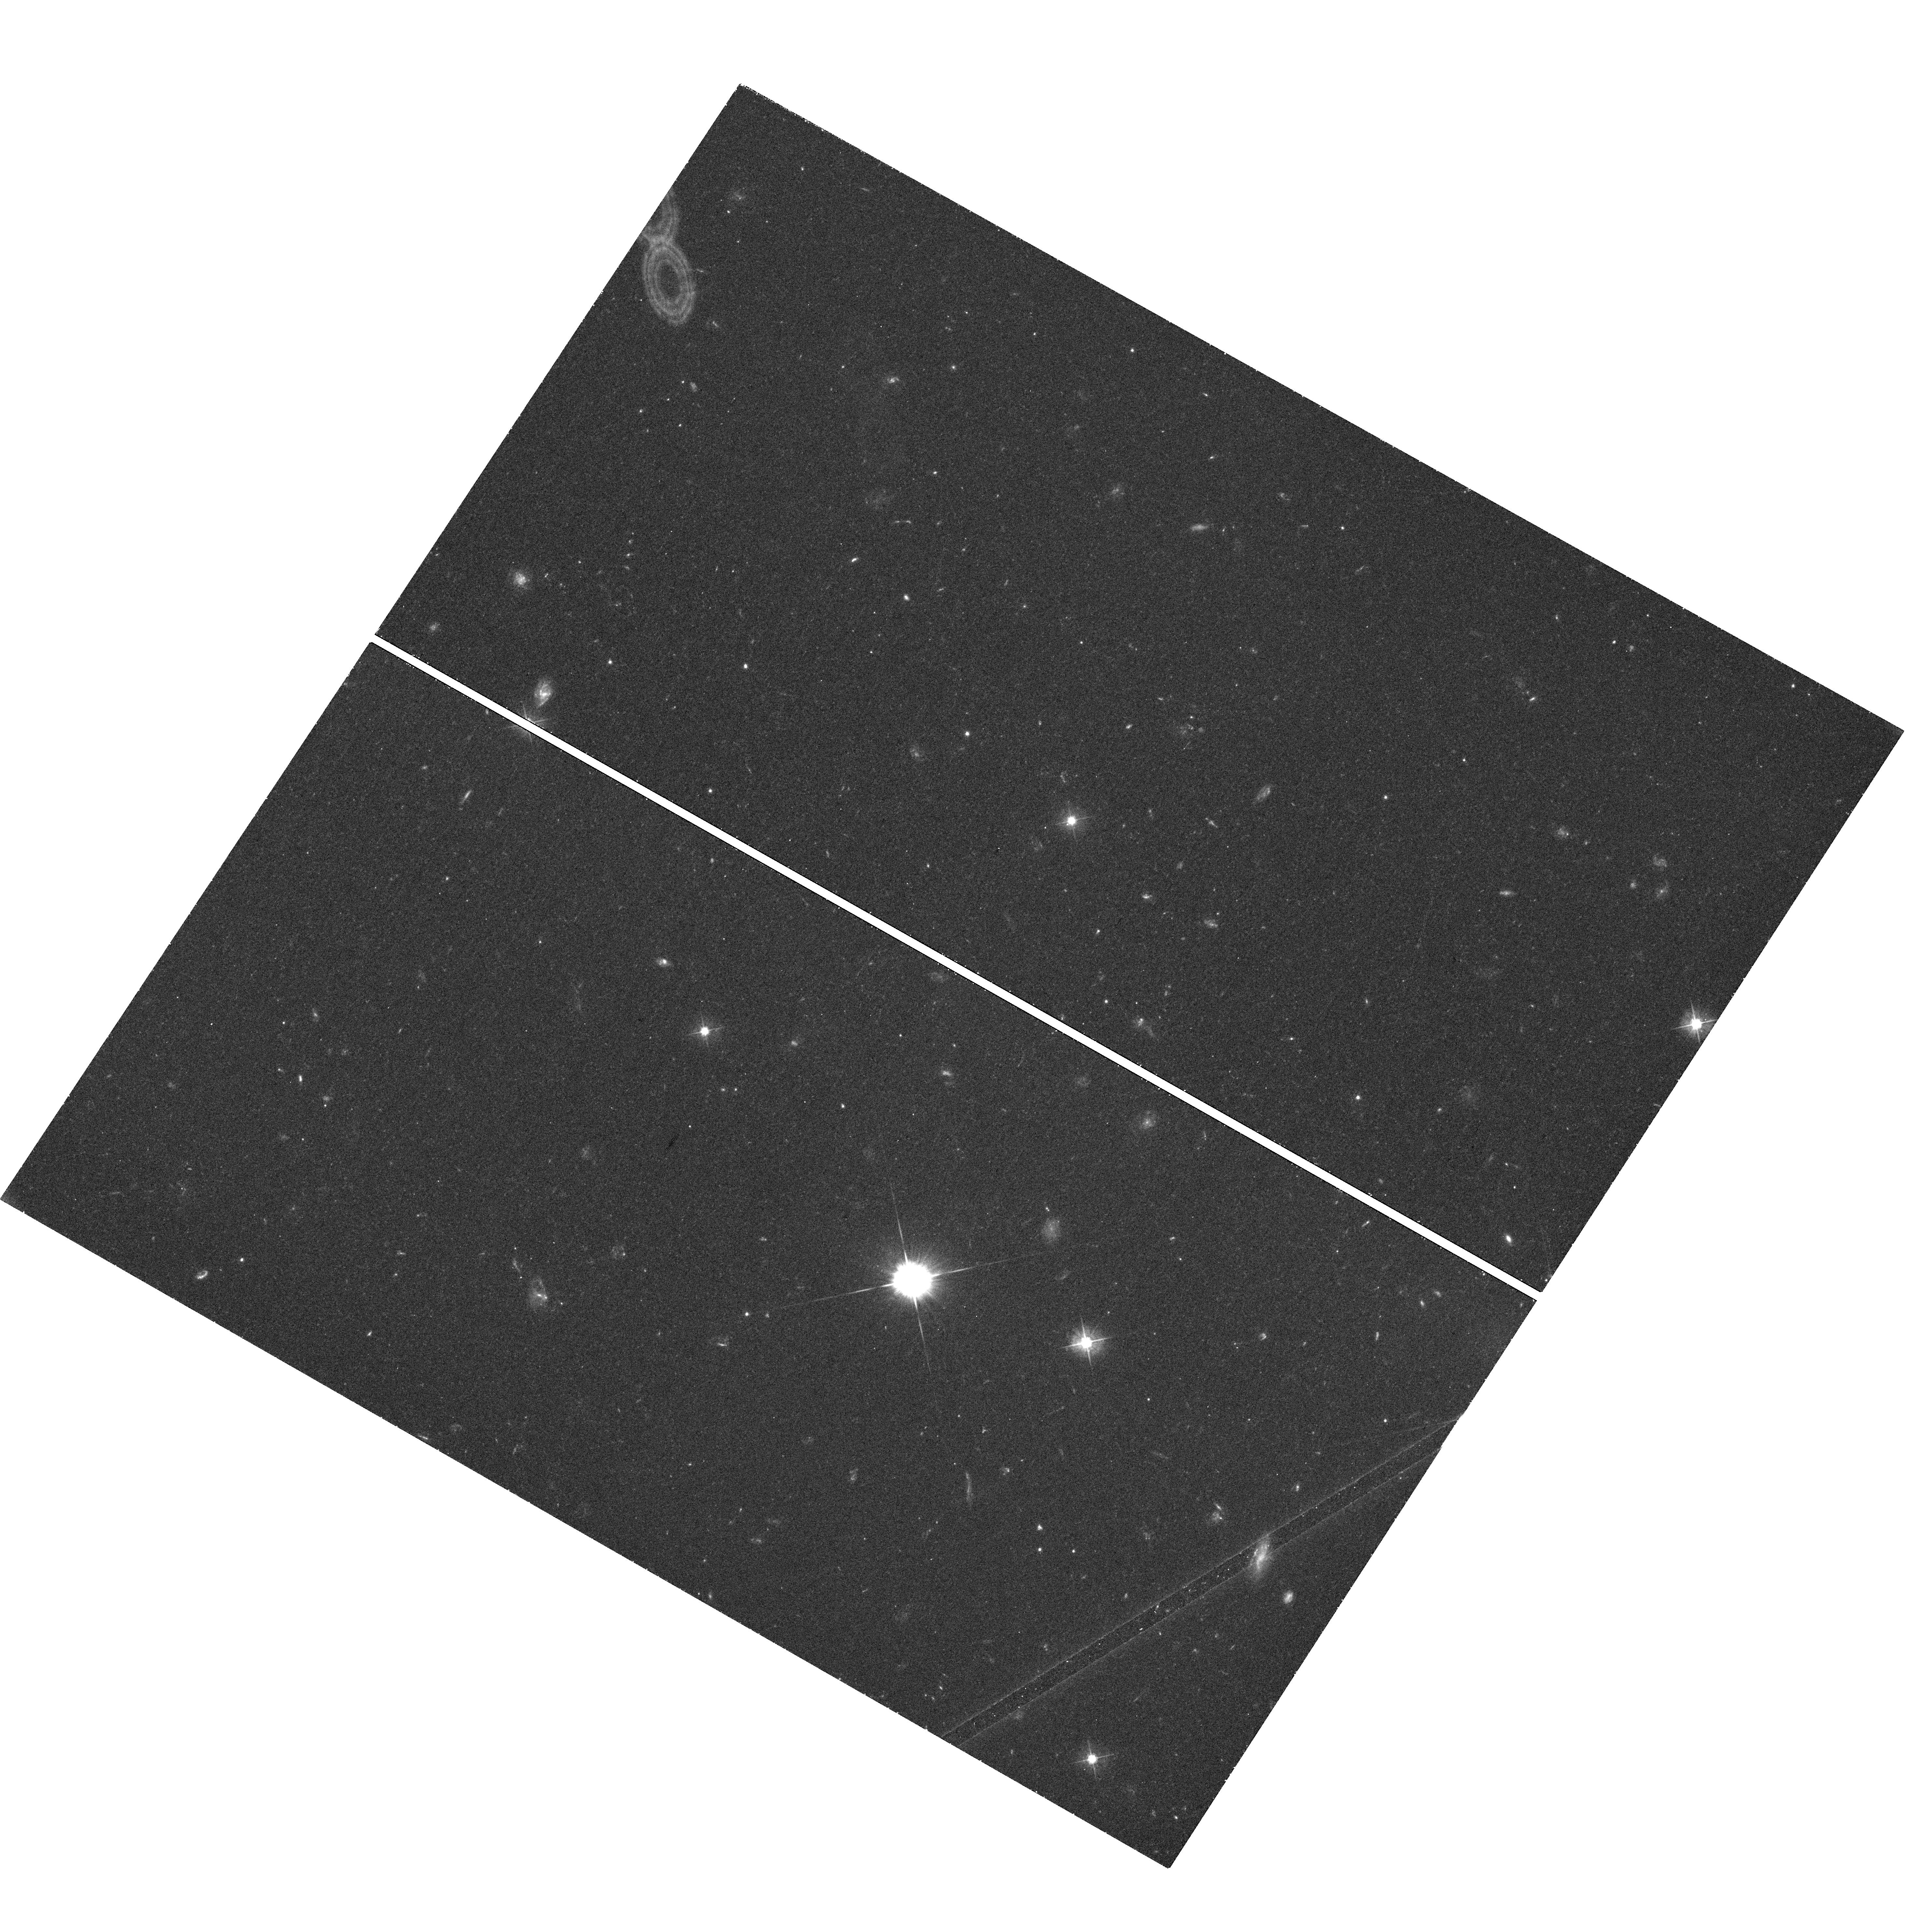
Target: 1045-188. Instrument: WFC3/UVIS. Filter: F475W. Exposure: 46 min. Observation ID: hst_13116_01_wfc3_uvis_f475w_ic6701

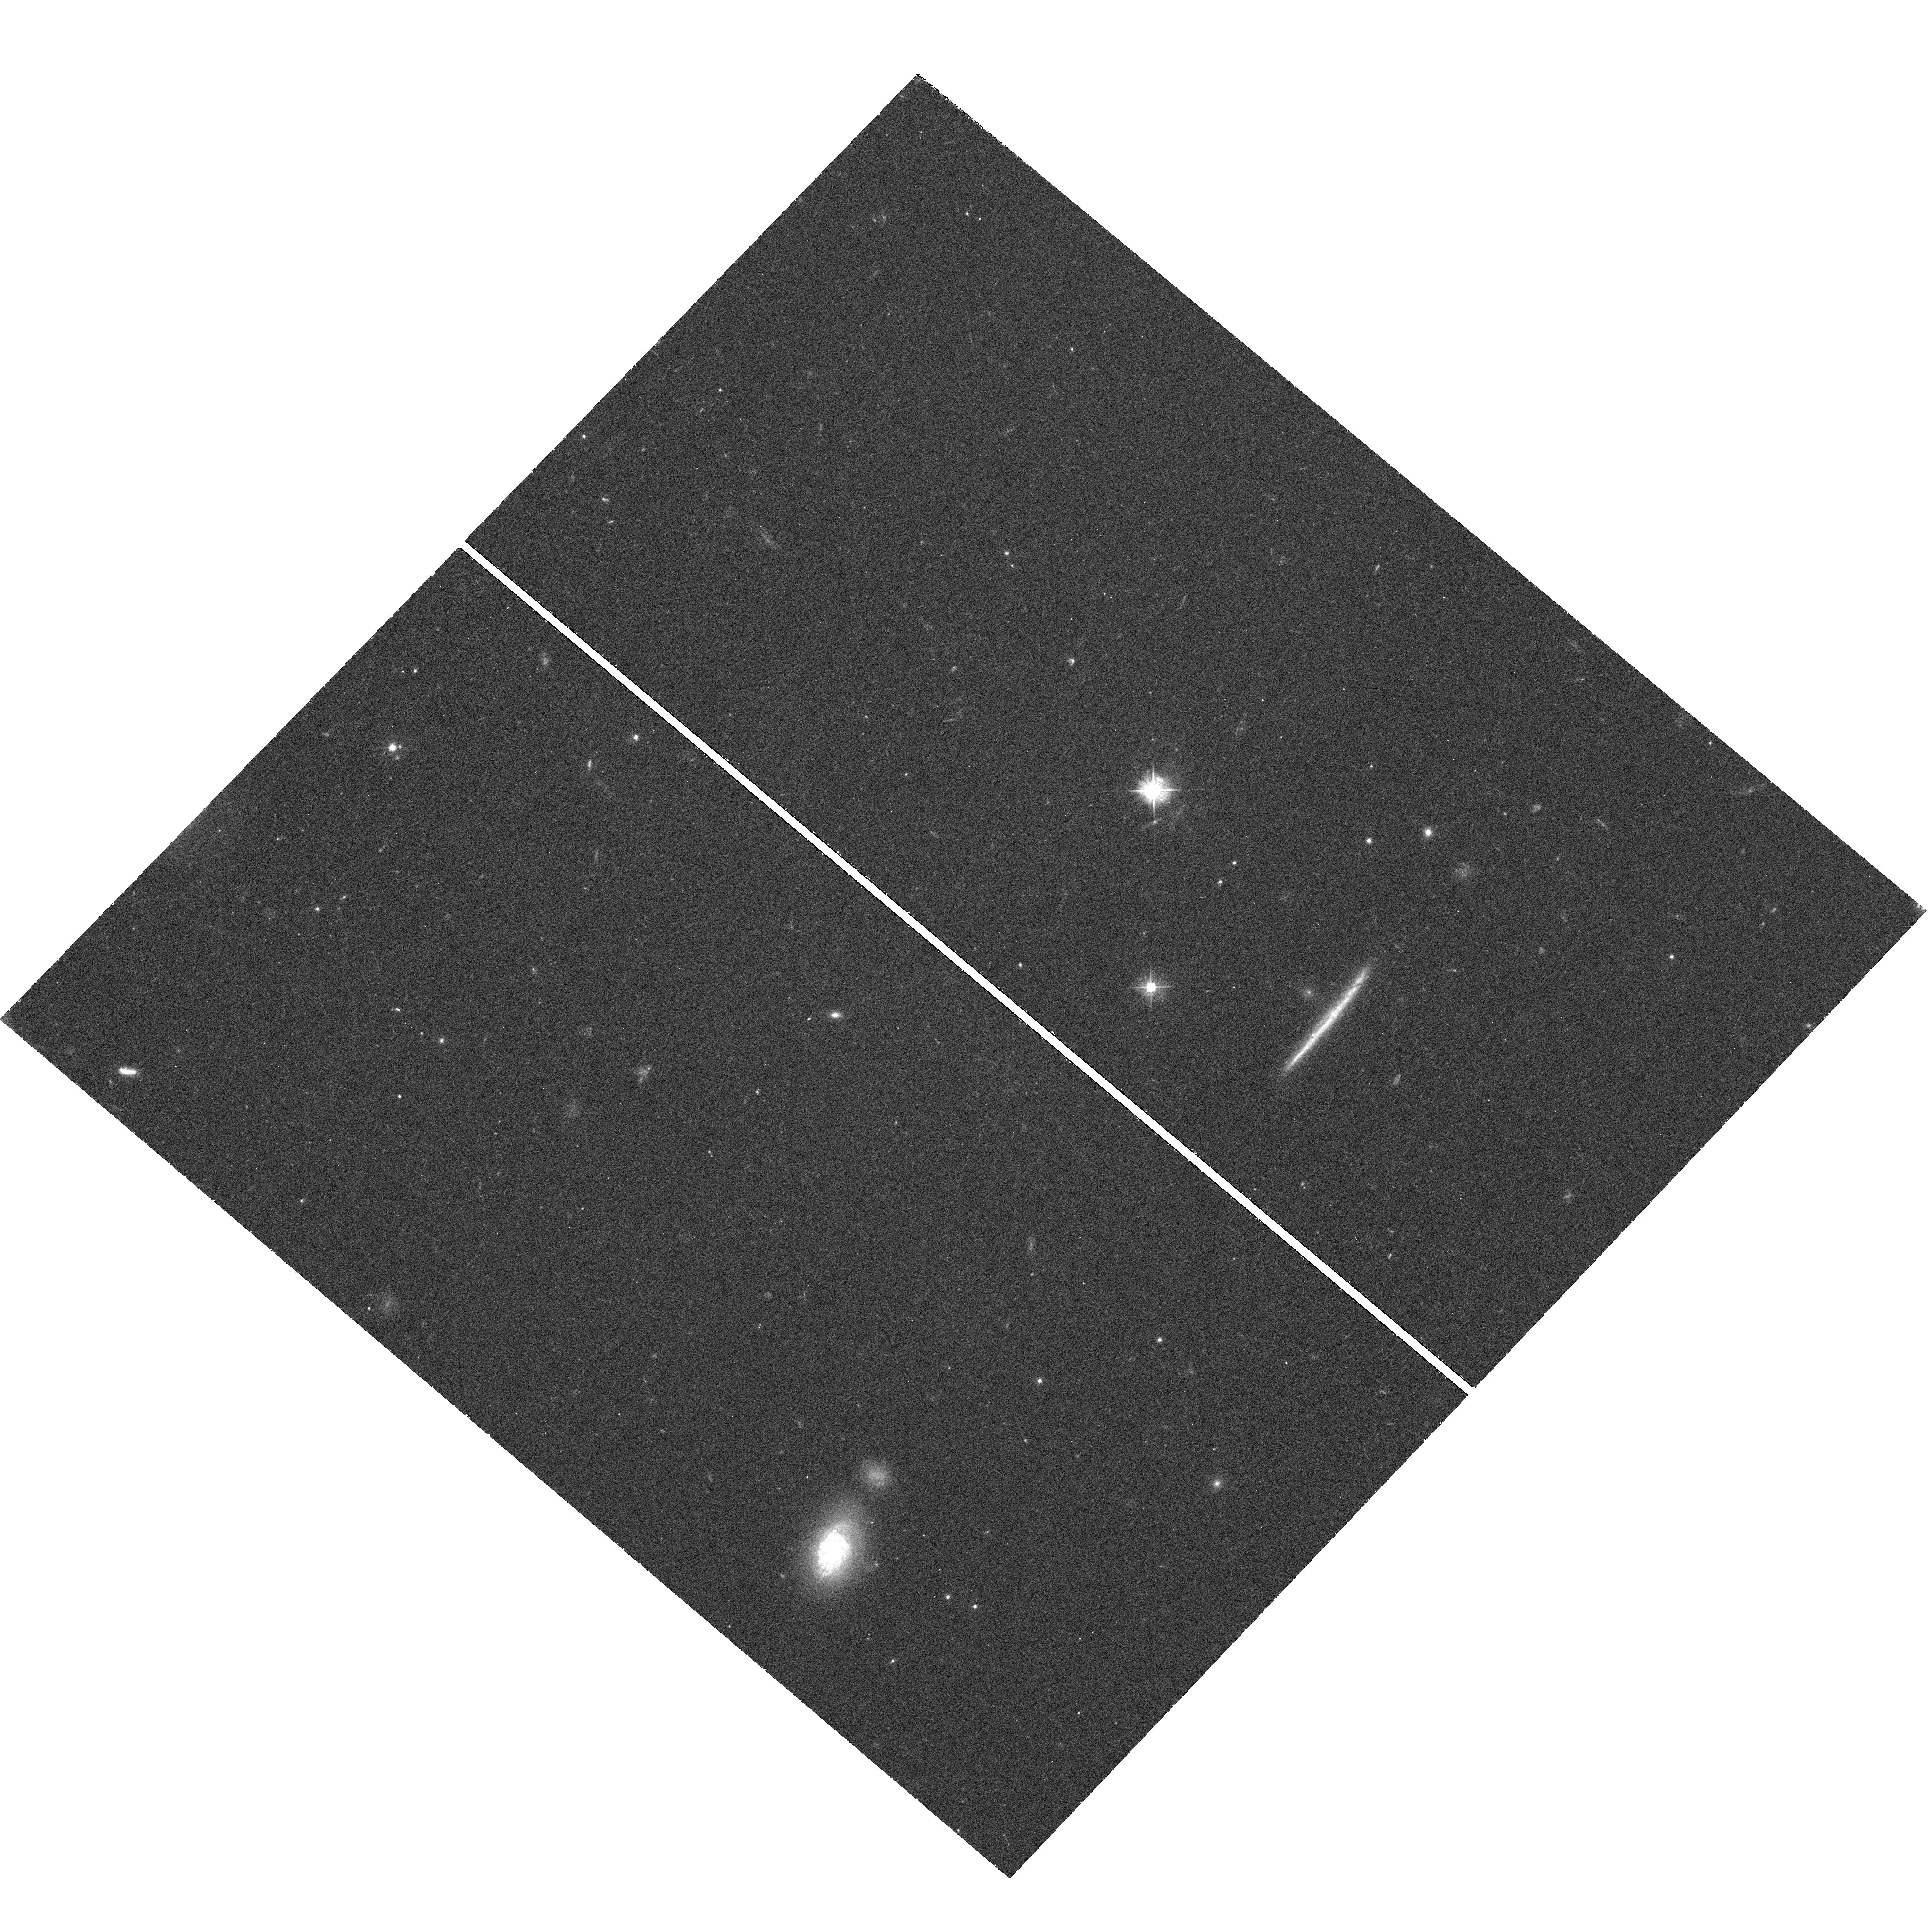
Target: 2216-038. Instrument: WFC3/UVIS. Filter: F475W. Exposure: 46 min. Observation ID: hst_13116_03_wfc3_uvis_f475w_ic6703

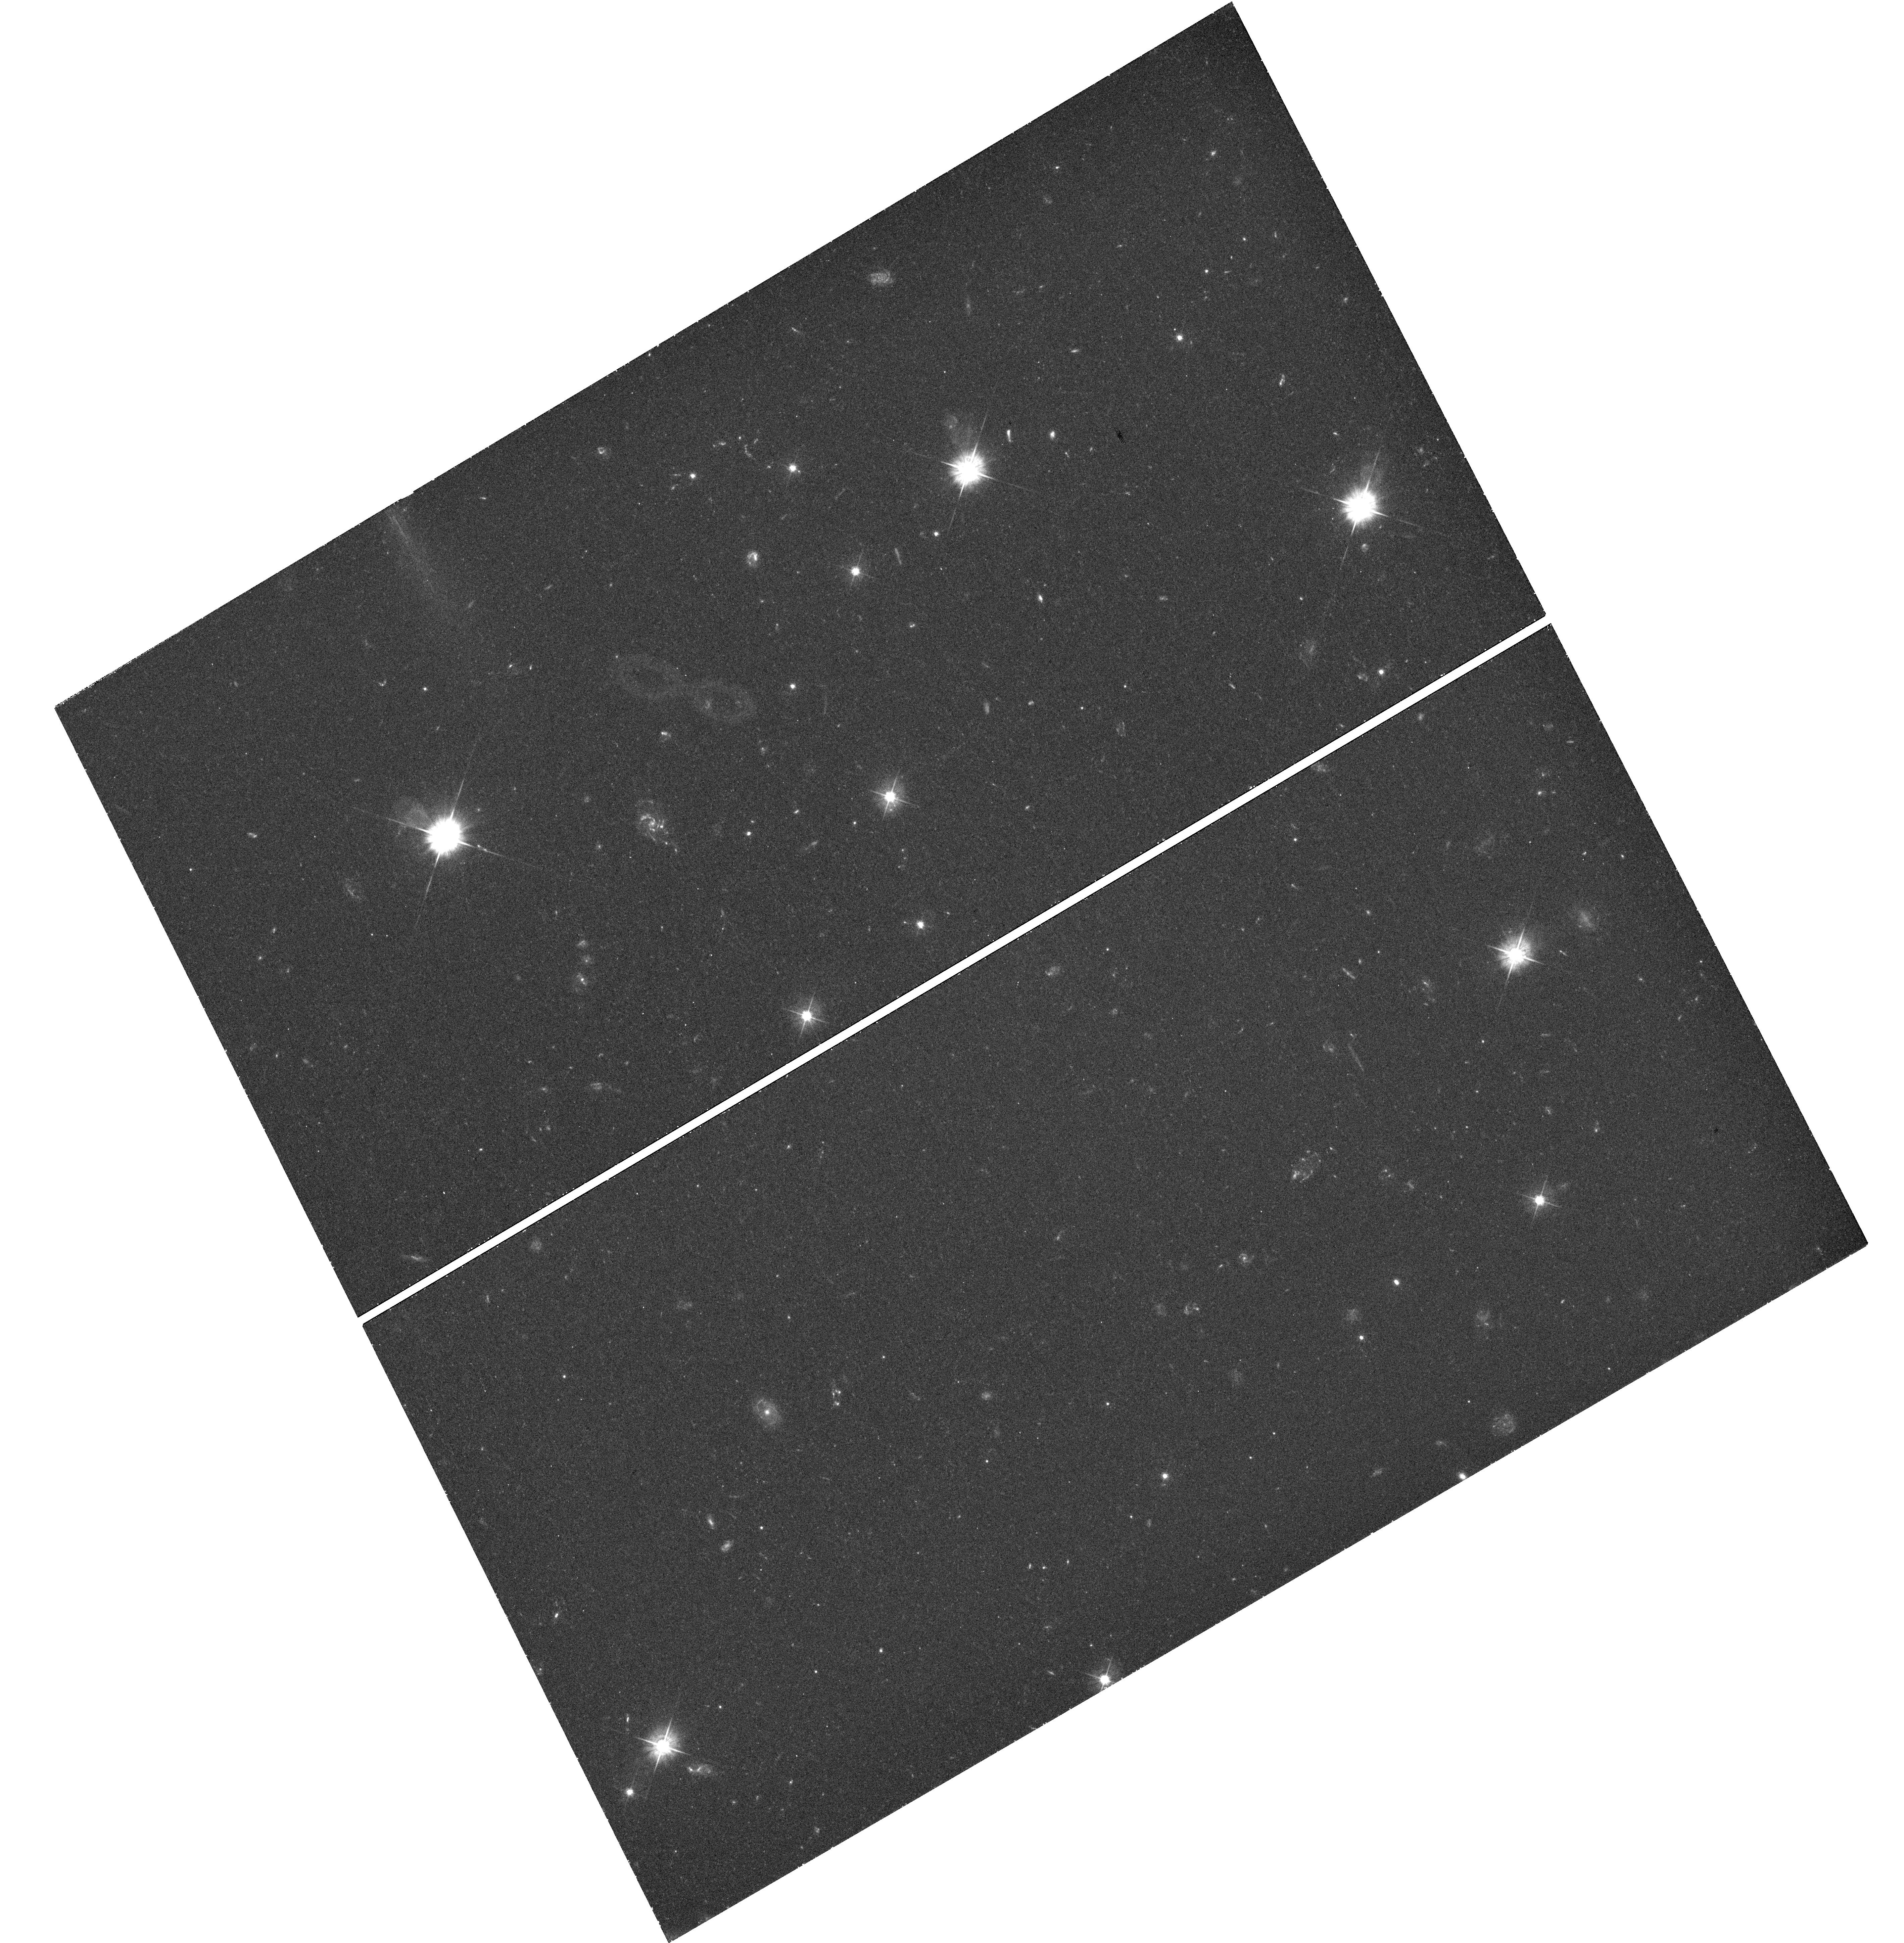
Target: 1849+670. Instrument: WFC3/UVIS. Filter: F475W. Exposure: 52 min. Observation ID: hst_13116_02_wfc3_uvis_f475w_ic6702

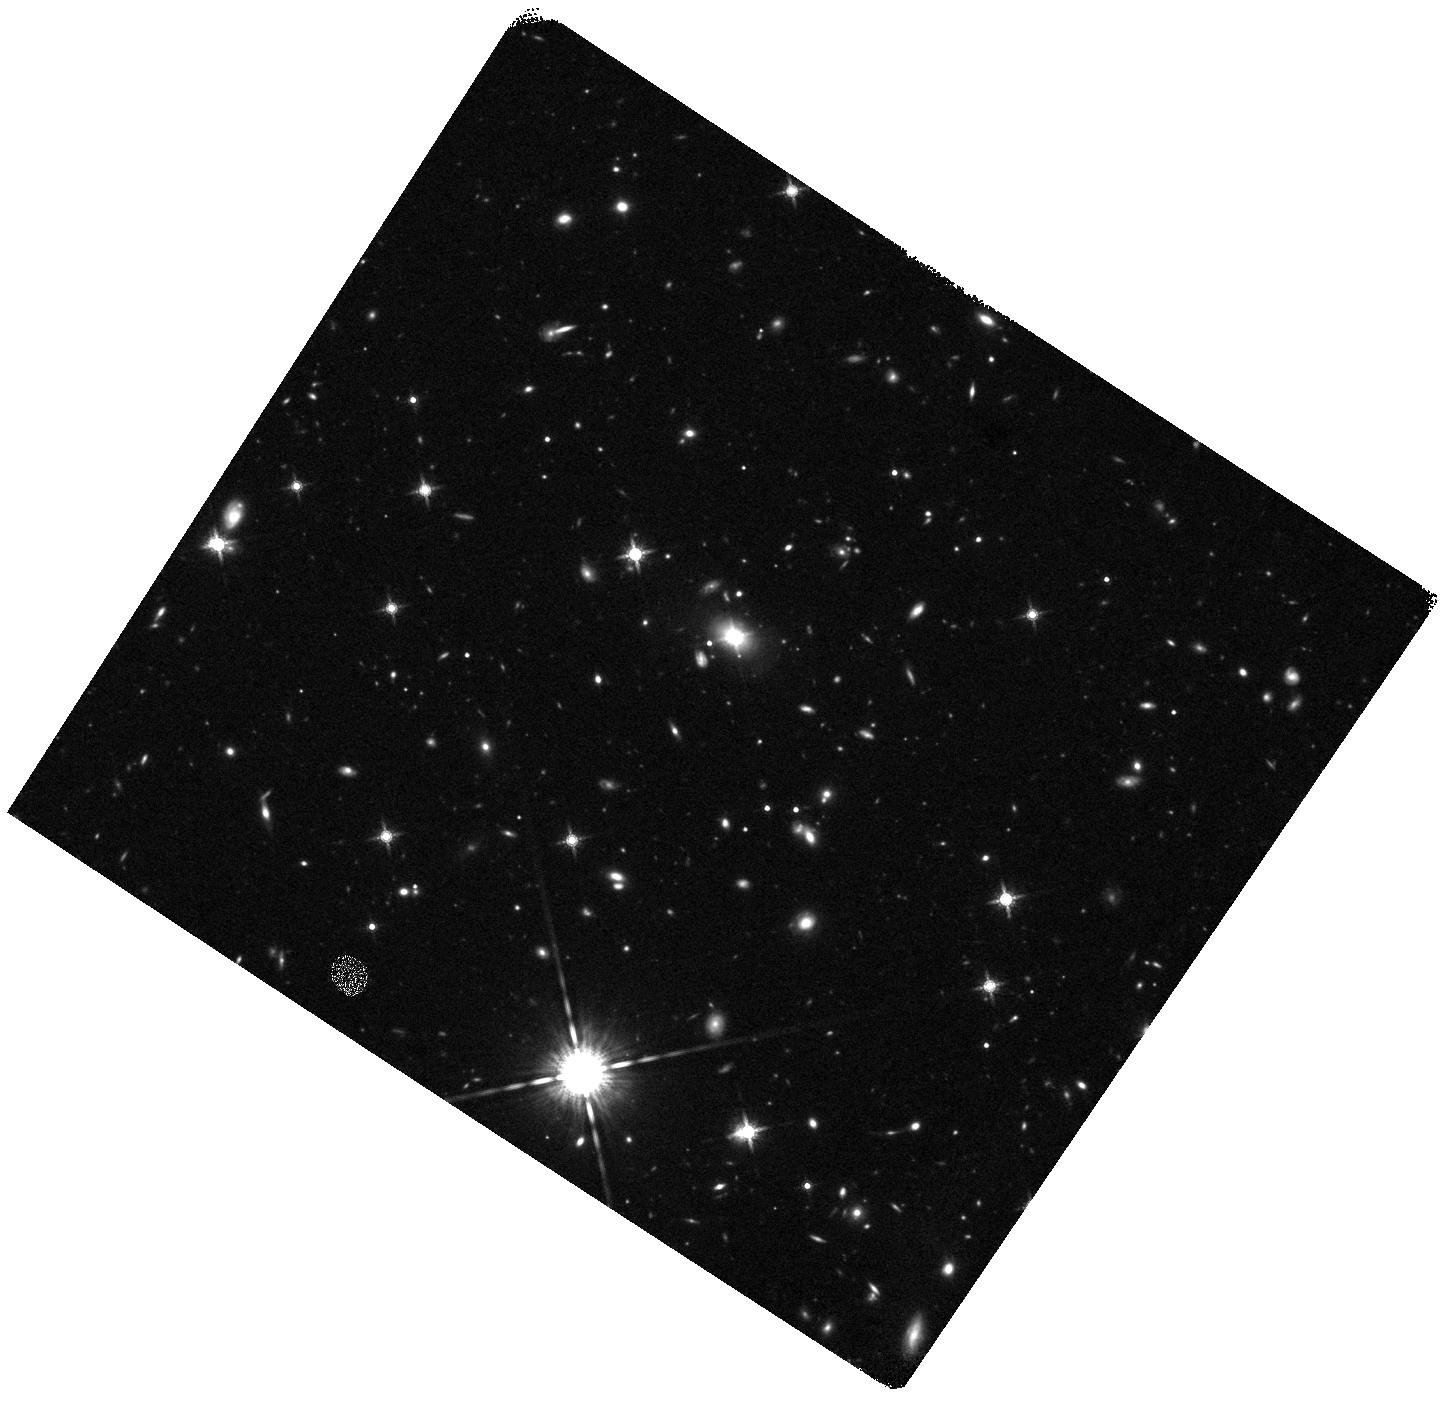
Target: 1045-188. Instrument: WFC3/IR. Filter: F160W. Exposure: 45 min. Observation ID: hst_13116_01_wfc3_ir_f160w_ic6701

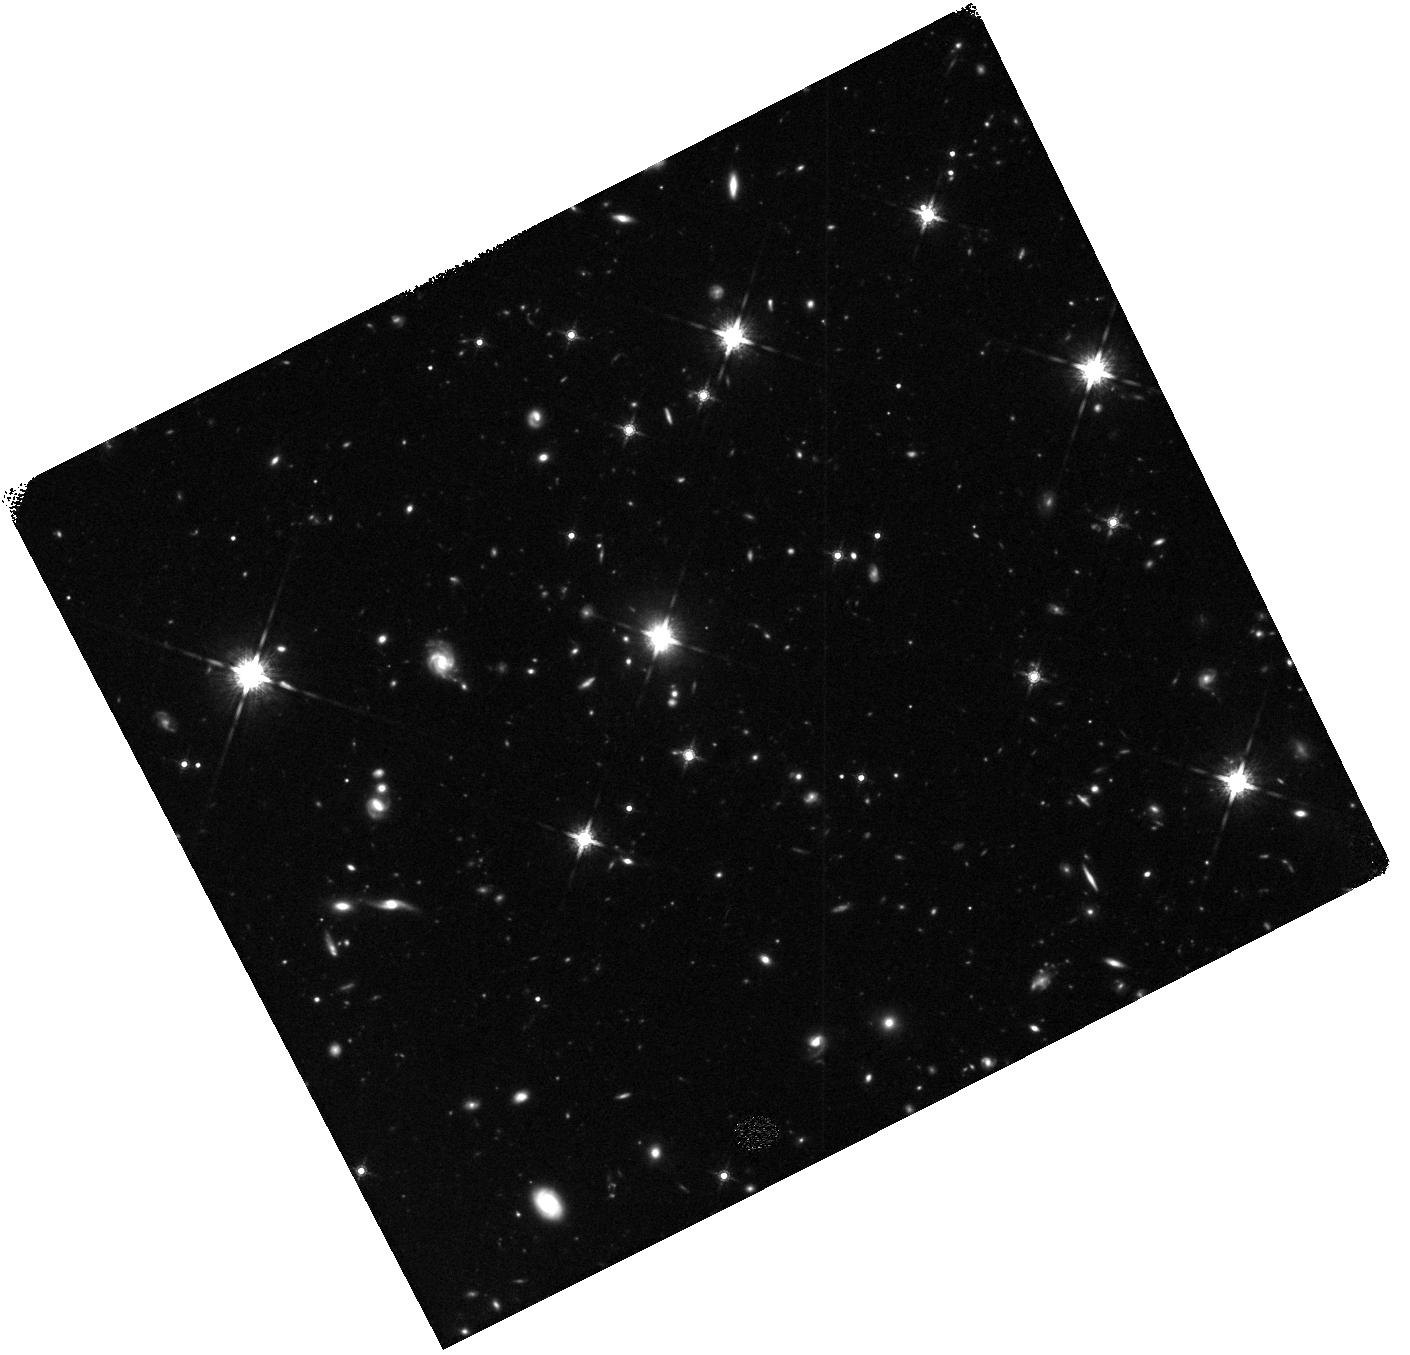
Target: 1849+670. Instrument: WFC3/IR. Filter: F160W. Exposure: 50 min. Observation ID: hst_13116_02_wfc3_ir_f160w_ic6702

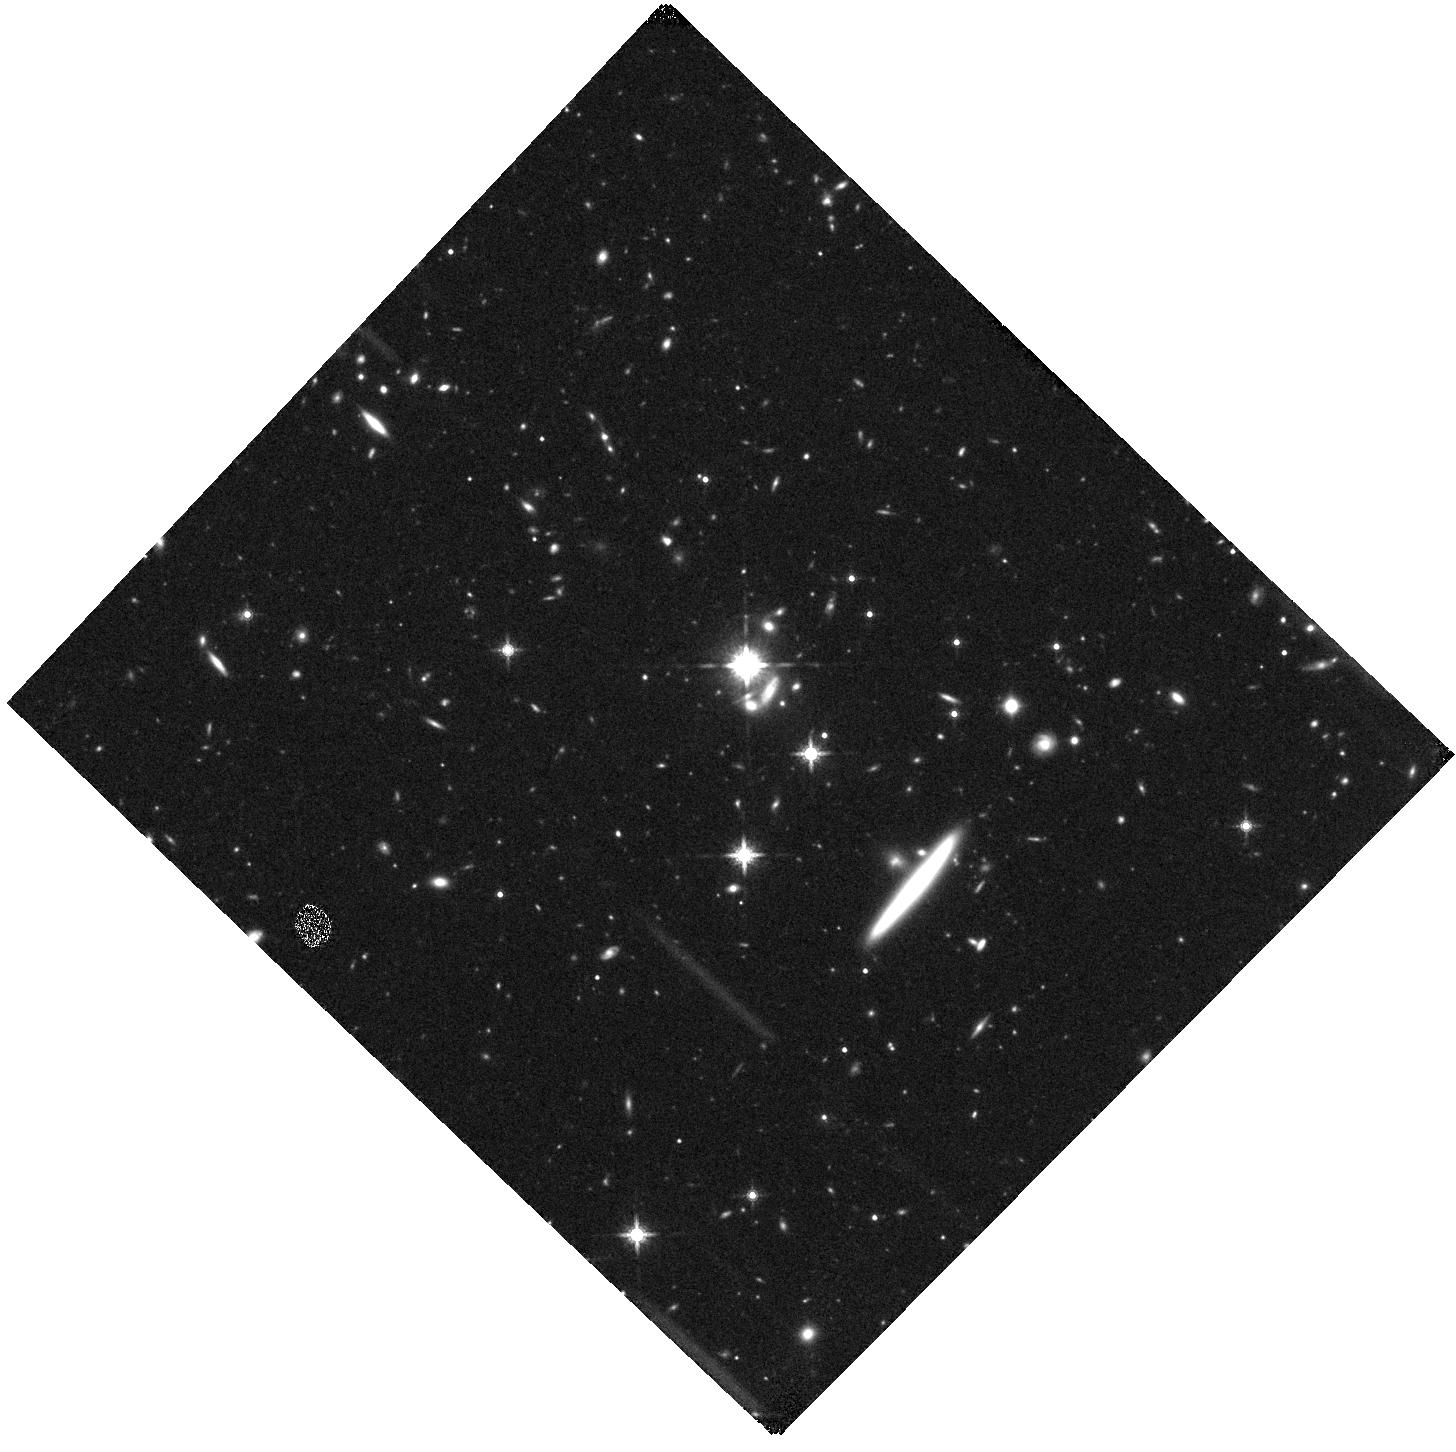
Target: 2216-038. Instrument: WFC3/IR. Filter: F160W. Exposure: 45 min. Observation ID: hst_13116_03_wfc3_ir_f160w_ic6703

Probing The Causes of the High/Low Jet Power Dichotomy in AGN Jets with Chandra and HST (PI: Kharb, Preeti)

We propose for deep Chandra-HST observations of 3 hybrid MOJAVE quasars. As these sources have jets with different powers (Fanaroff-Riley type I & II) on either side of the central engine they could be the touchstone for ideas put forth to explain the question of the FR dichotomy and the nature of AGN jets in general. These deep observations will constrain unambiguously the X-ray emission mechanisms in these jets through the construction and modeling of broad-band SEDs at multiple jet positions. The X-ray imaging may reveal asymmetries in the hot gas on either side of the AGN, telling us about jet propagation in low/high power sources. The lack of such features may provide support to the idea of highly magnetized jets, which could be examined further through broad-band SED modeling.